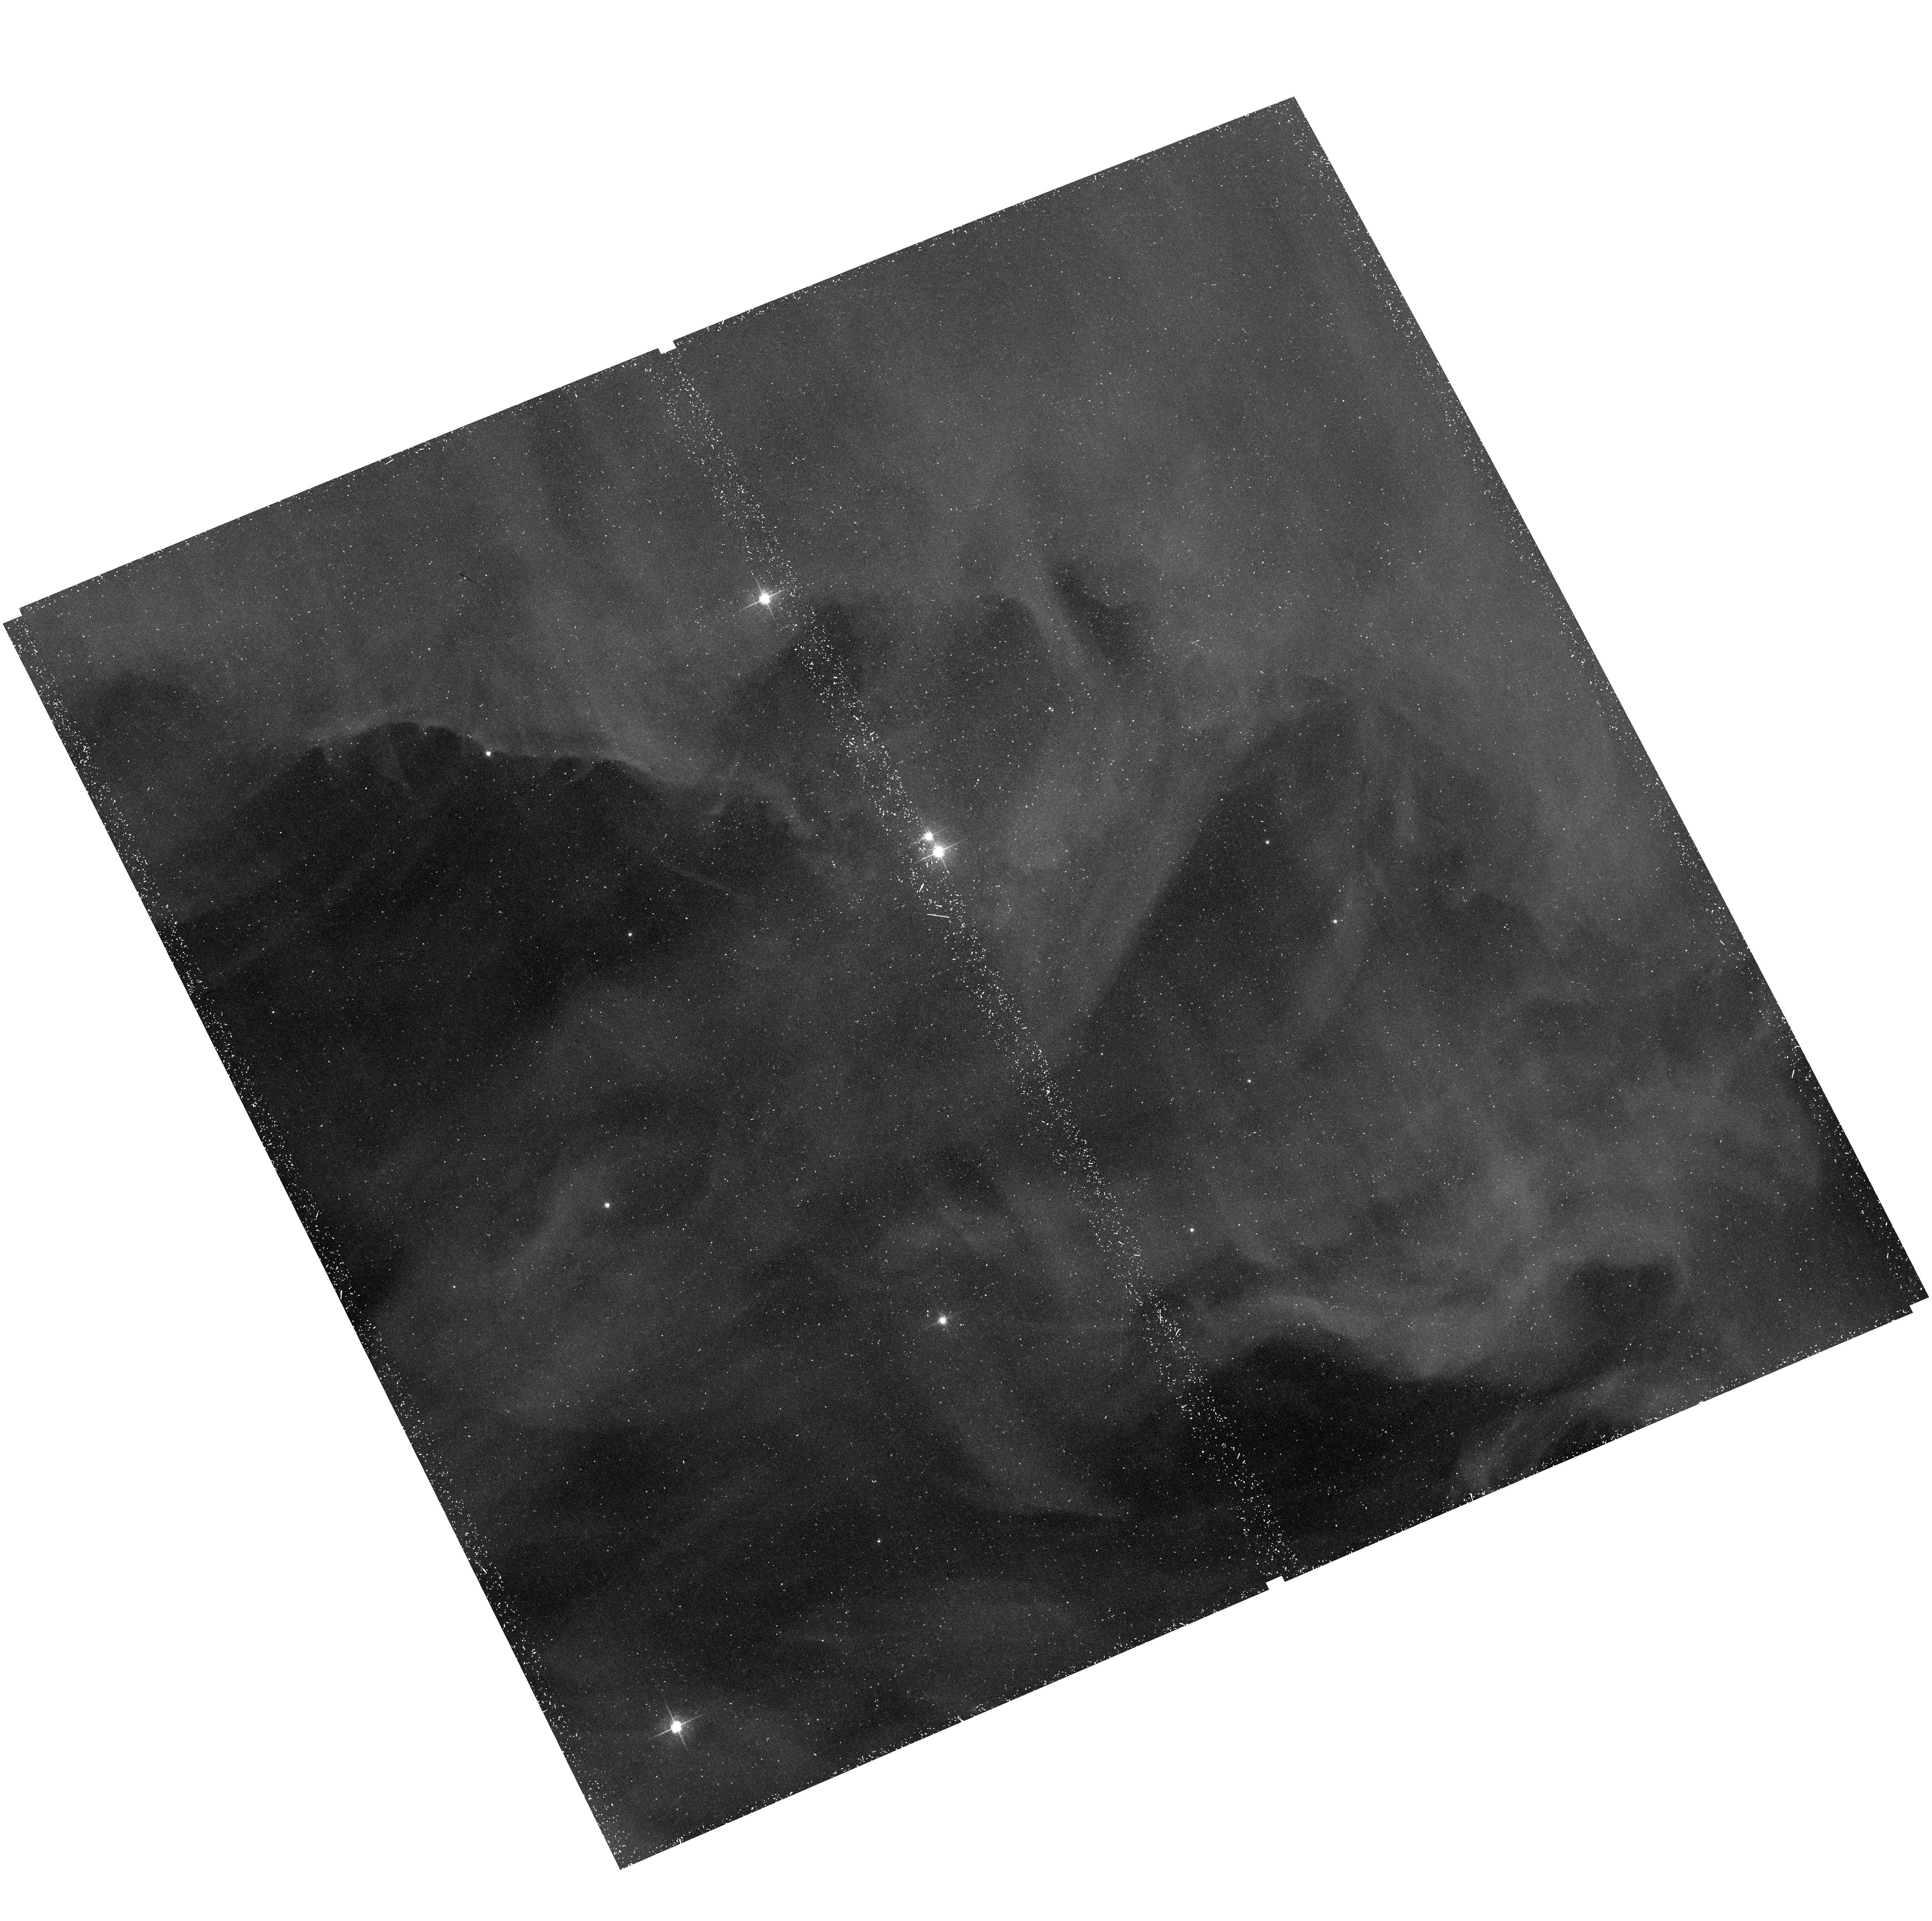
Target: NGC1977P2042
Instrument: ACS/WFC
Filter: F658N
Exposure: 41 min
Observation ID: hst_12250_05_acs_wfc_f658n_jbgv05

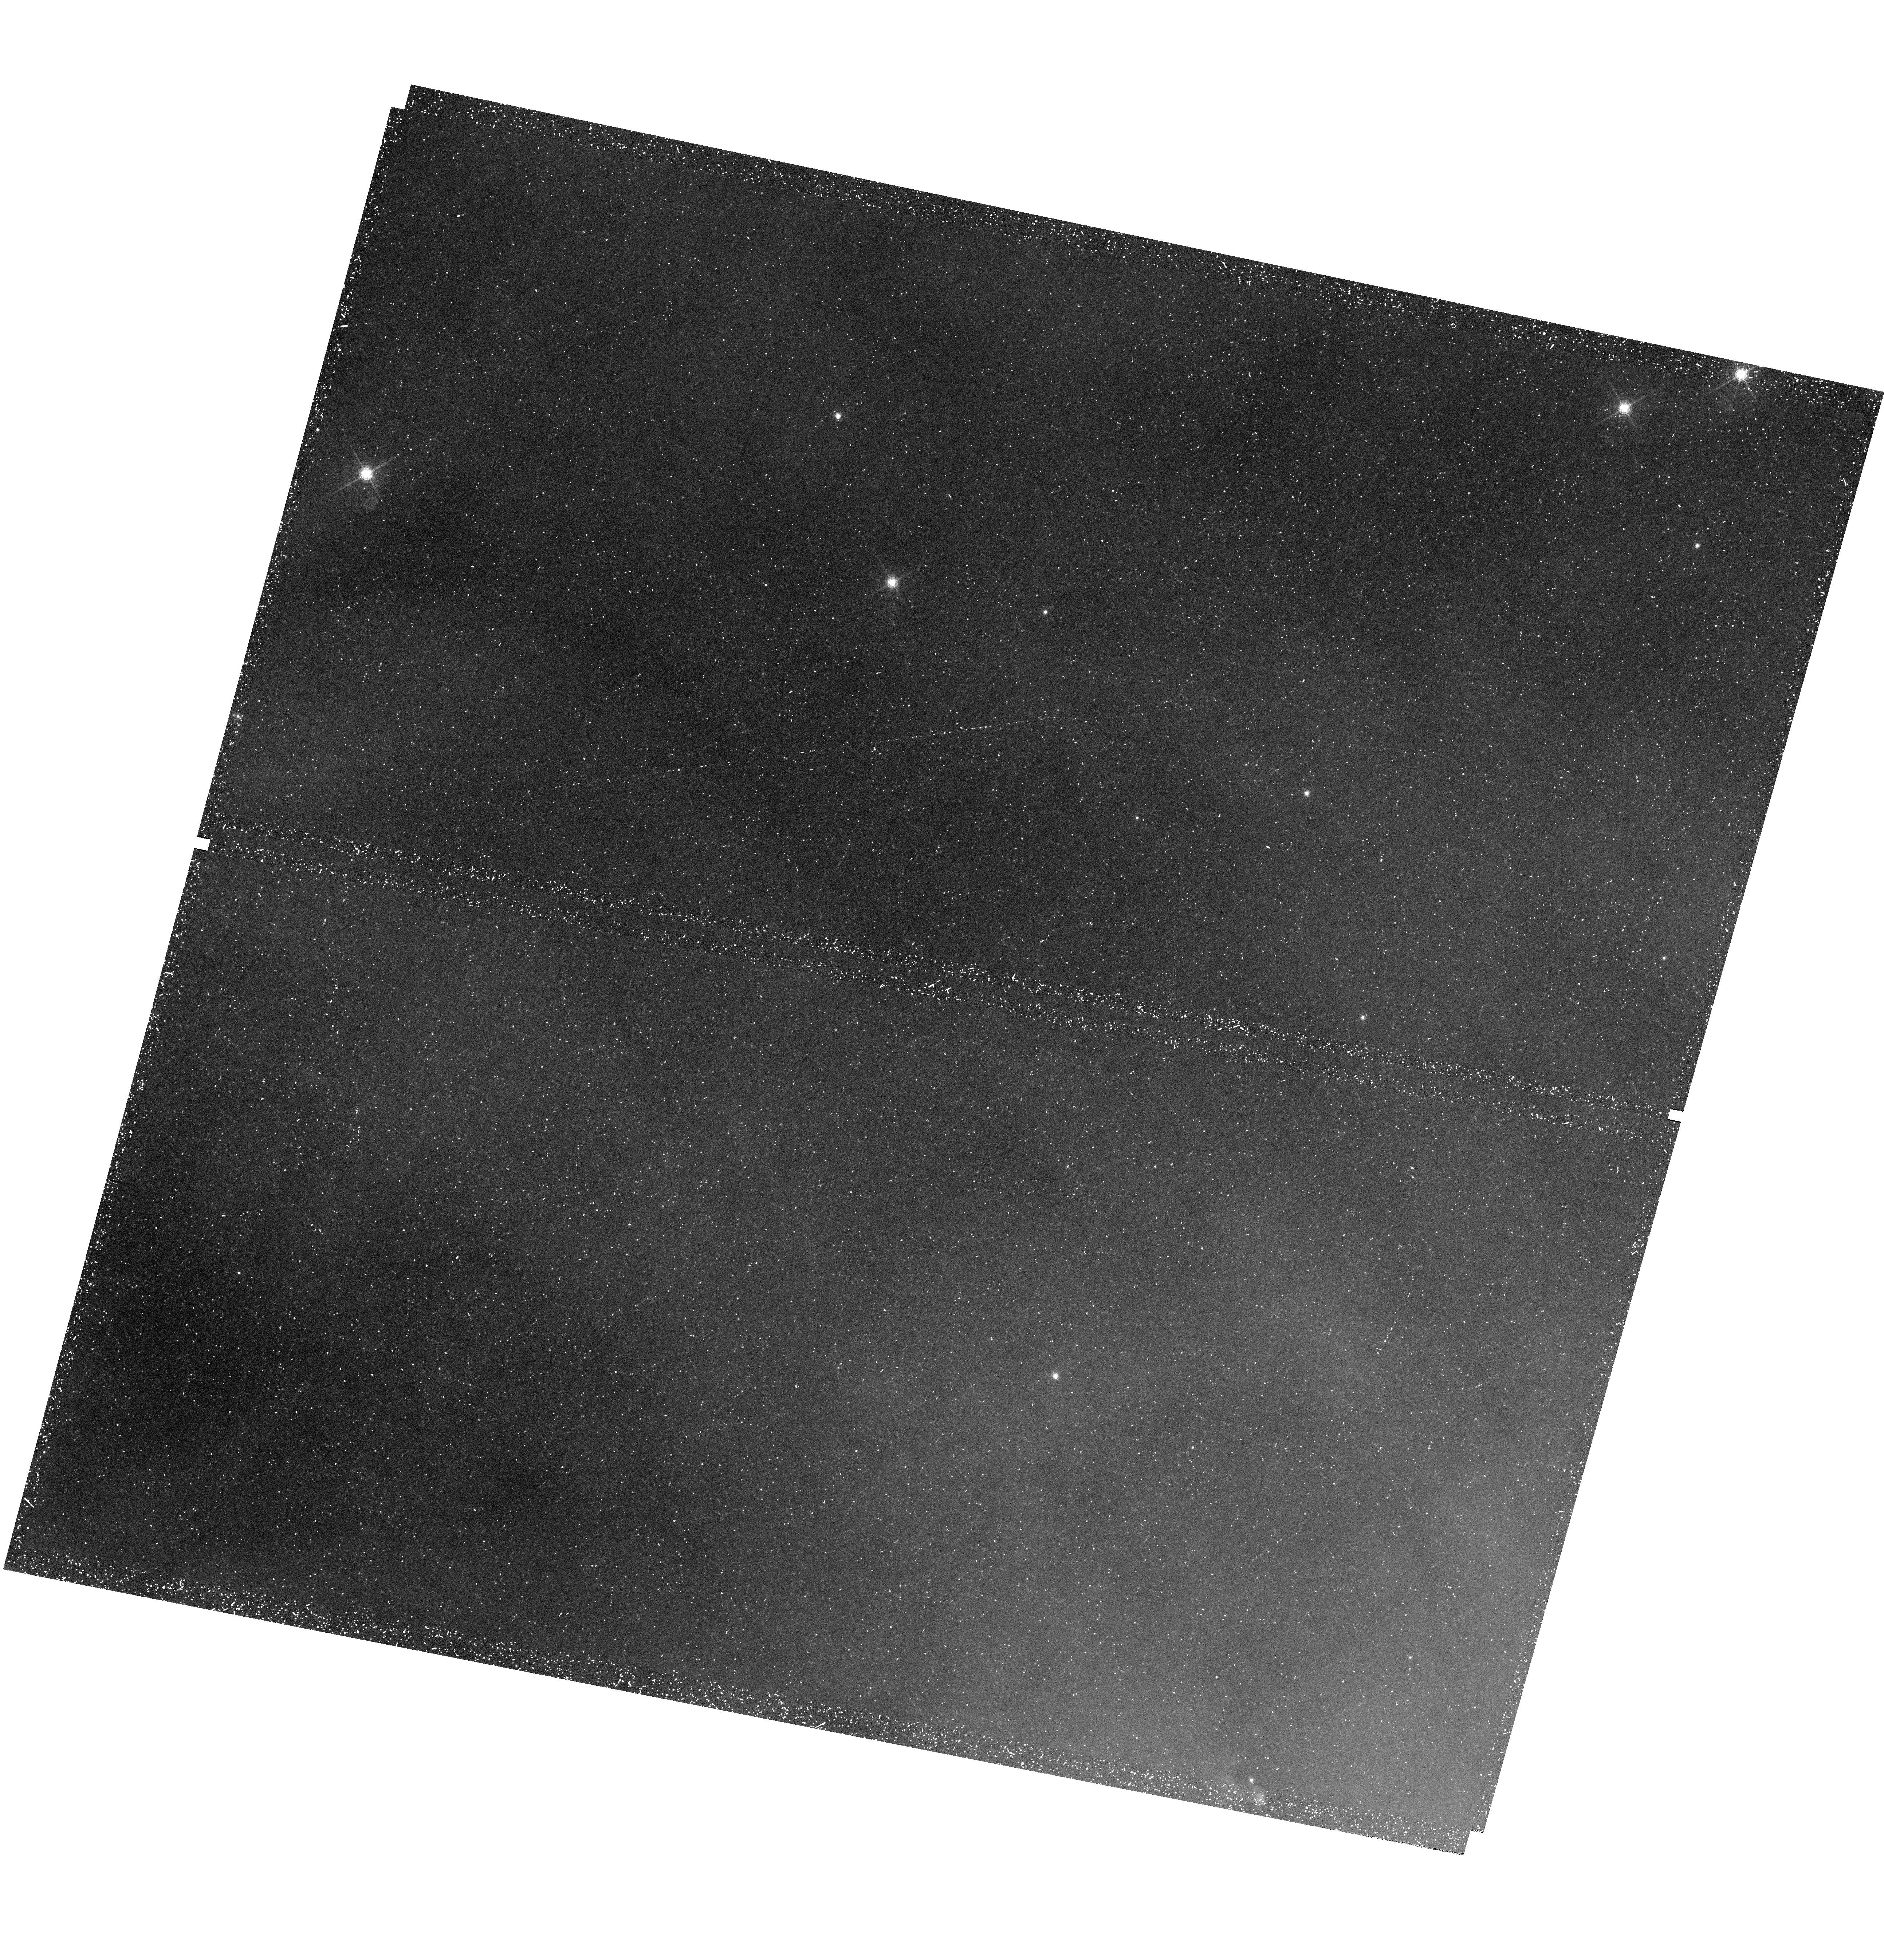
Target: NGC1977HH45B
Instrument: WFC3/UVIS
Filter: F656N
Exposure: 45 min
Observation ID: hst_12250_06_wfc3_uvis_f656n_ibgv06

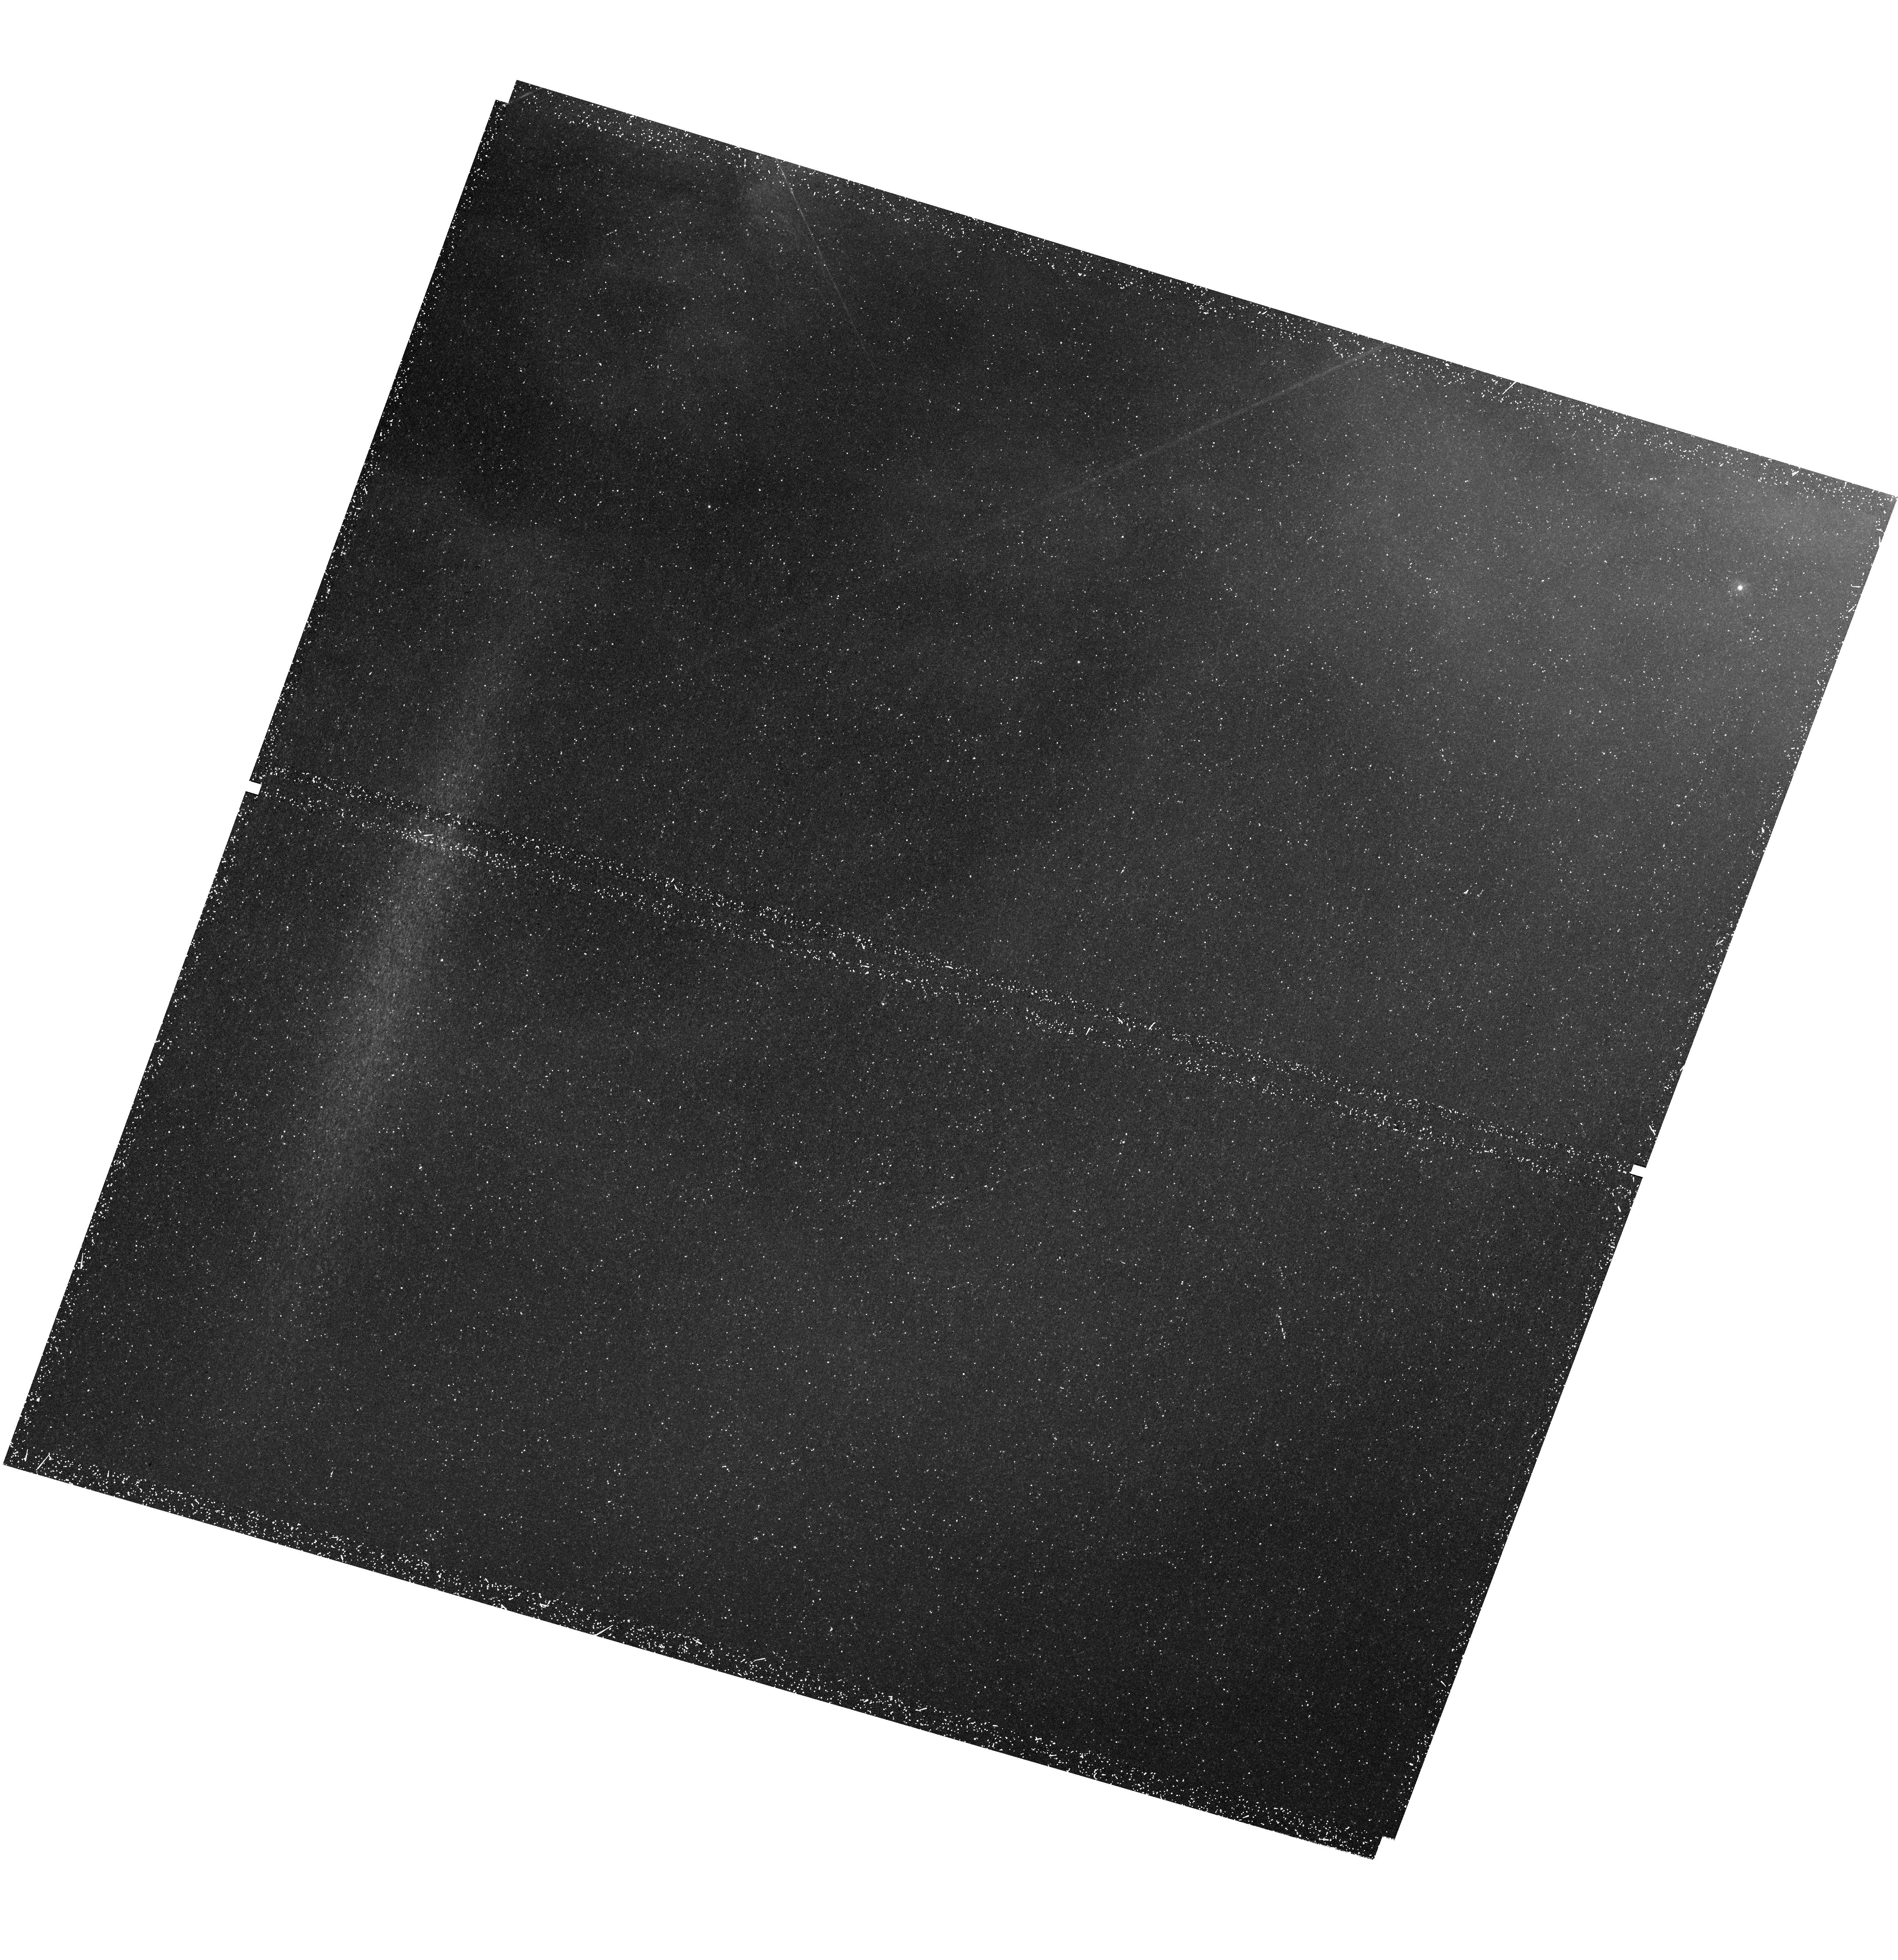
Target: NGC1977HH45
Instrument: WFC3/UVIS
Filter: F280N
Exposure: 45 min
Observation ID: hst_12250_04_wfc3_uvis_f280n_ibgv04

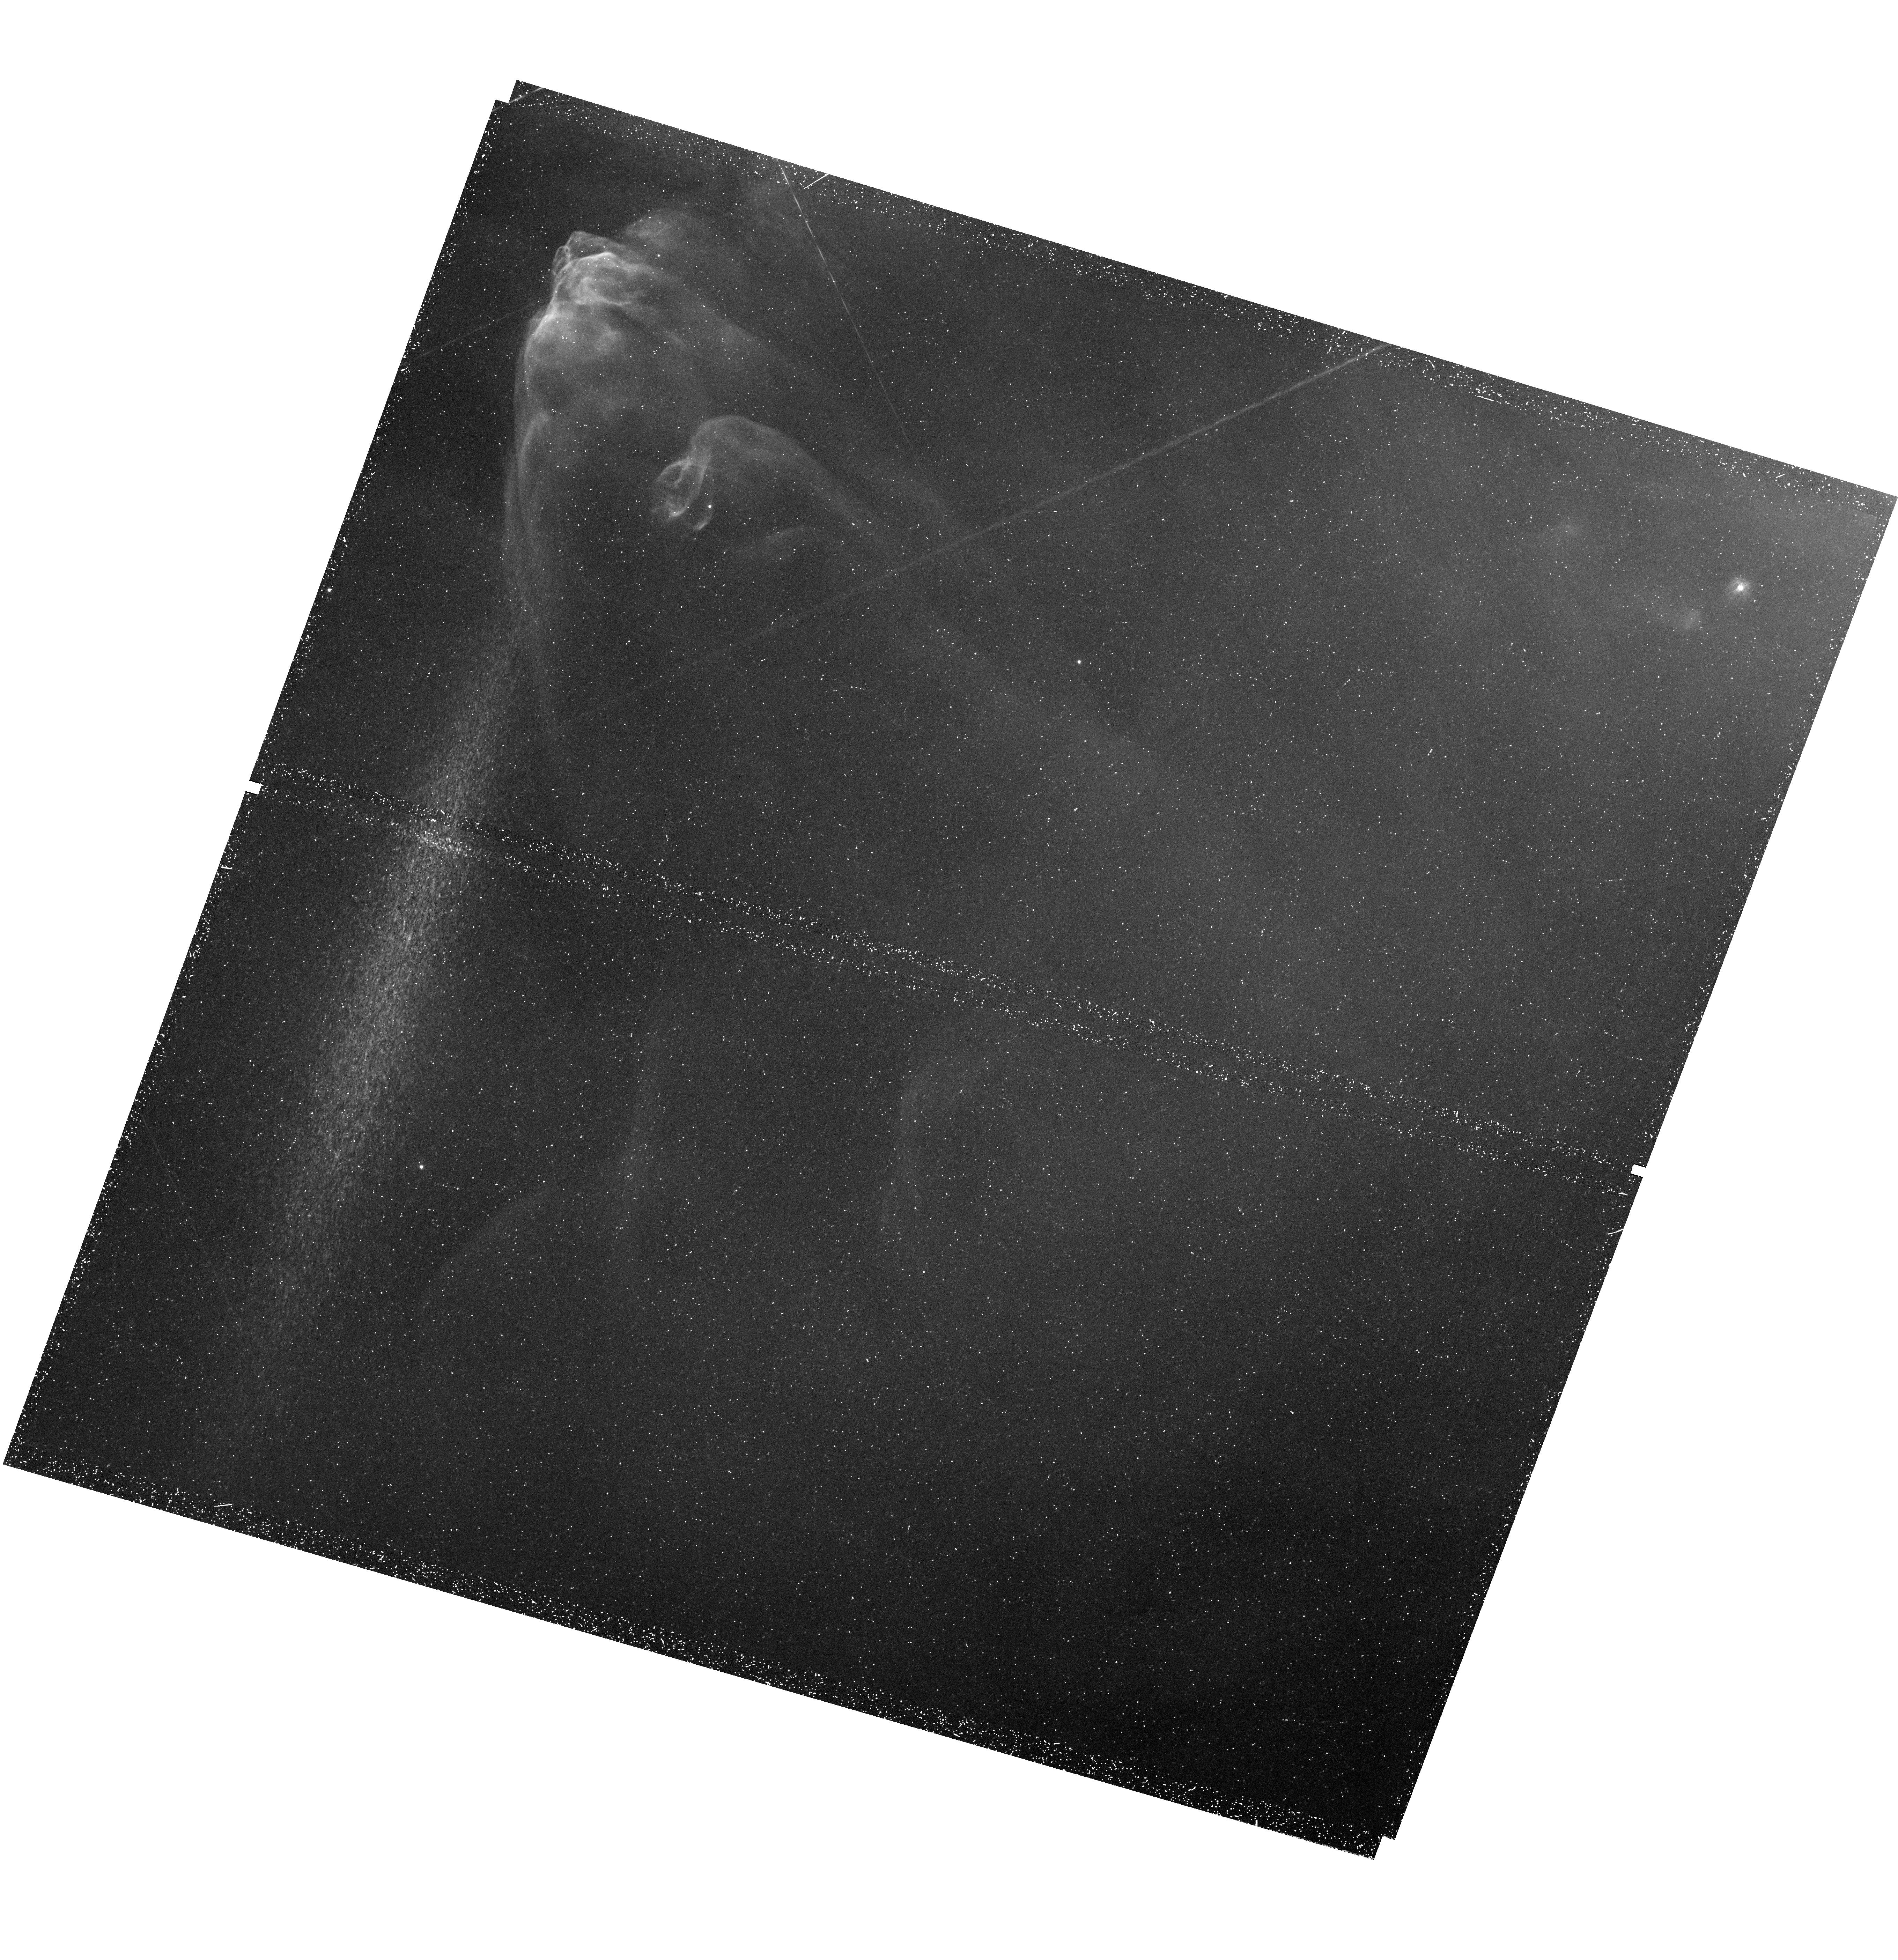
Target: NGC1977HH45
Instrument: WFC3/UVIS
Filter: F373N
Exposure: 45 min
Observation ID: hst_12250_05_wfc3_uvis_f373n_ibgv05

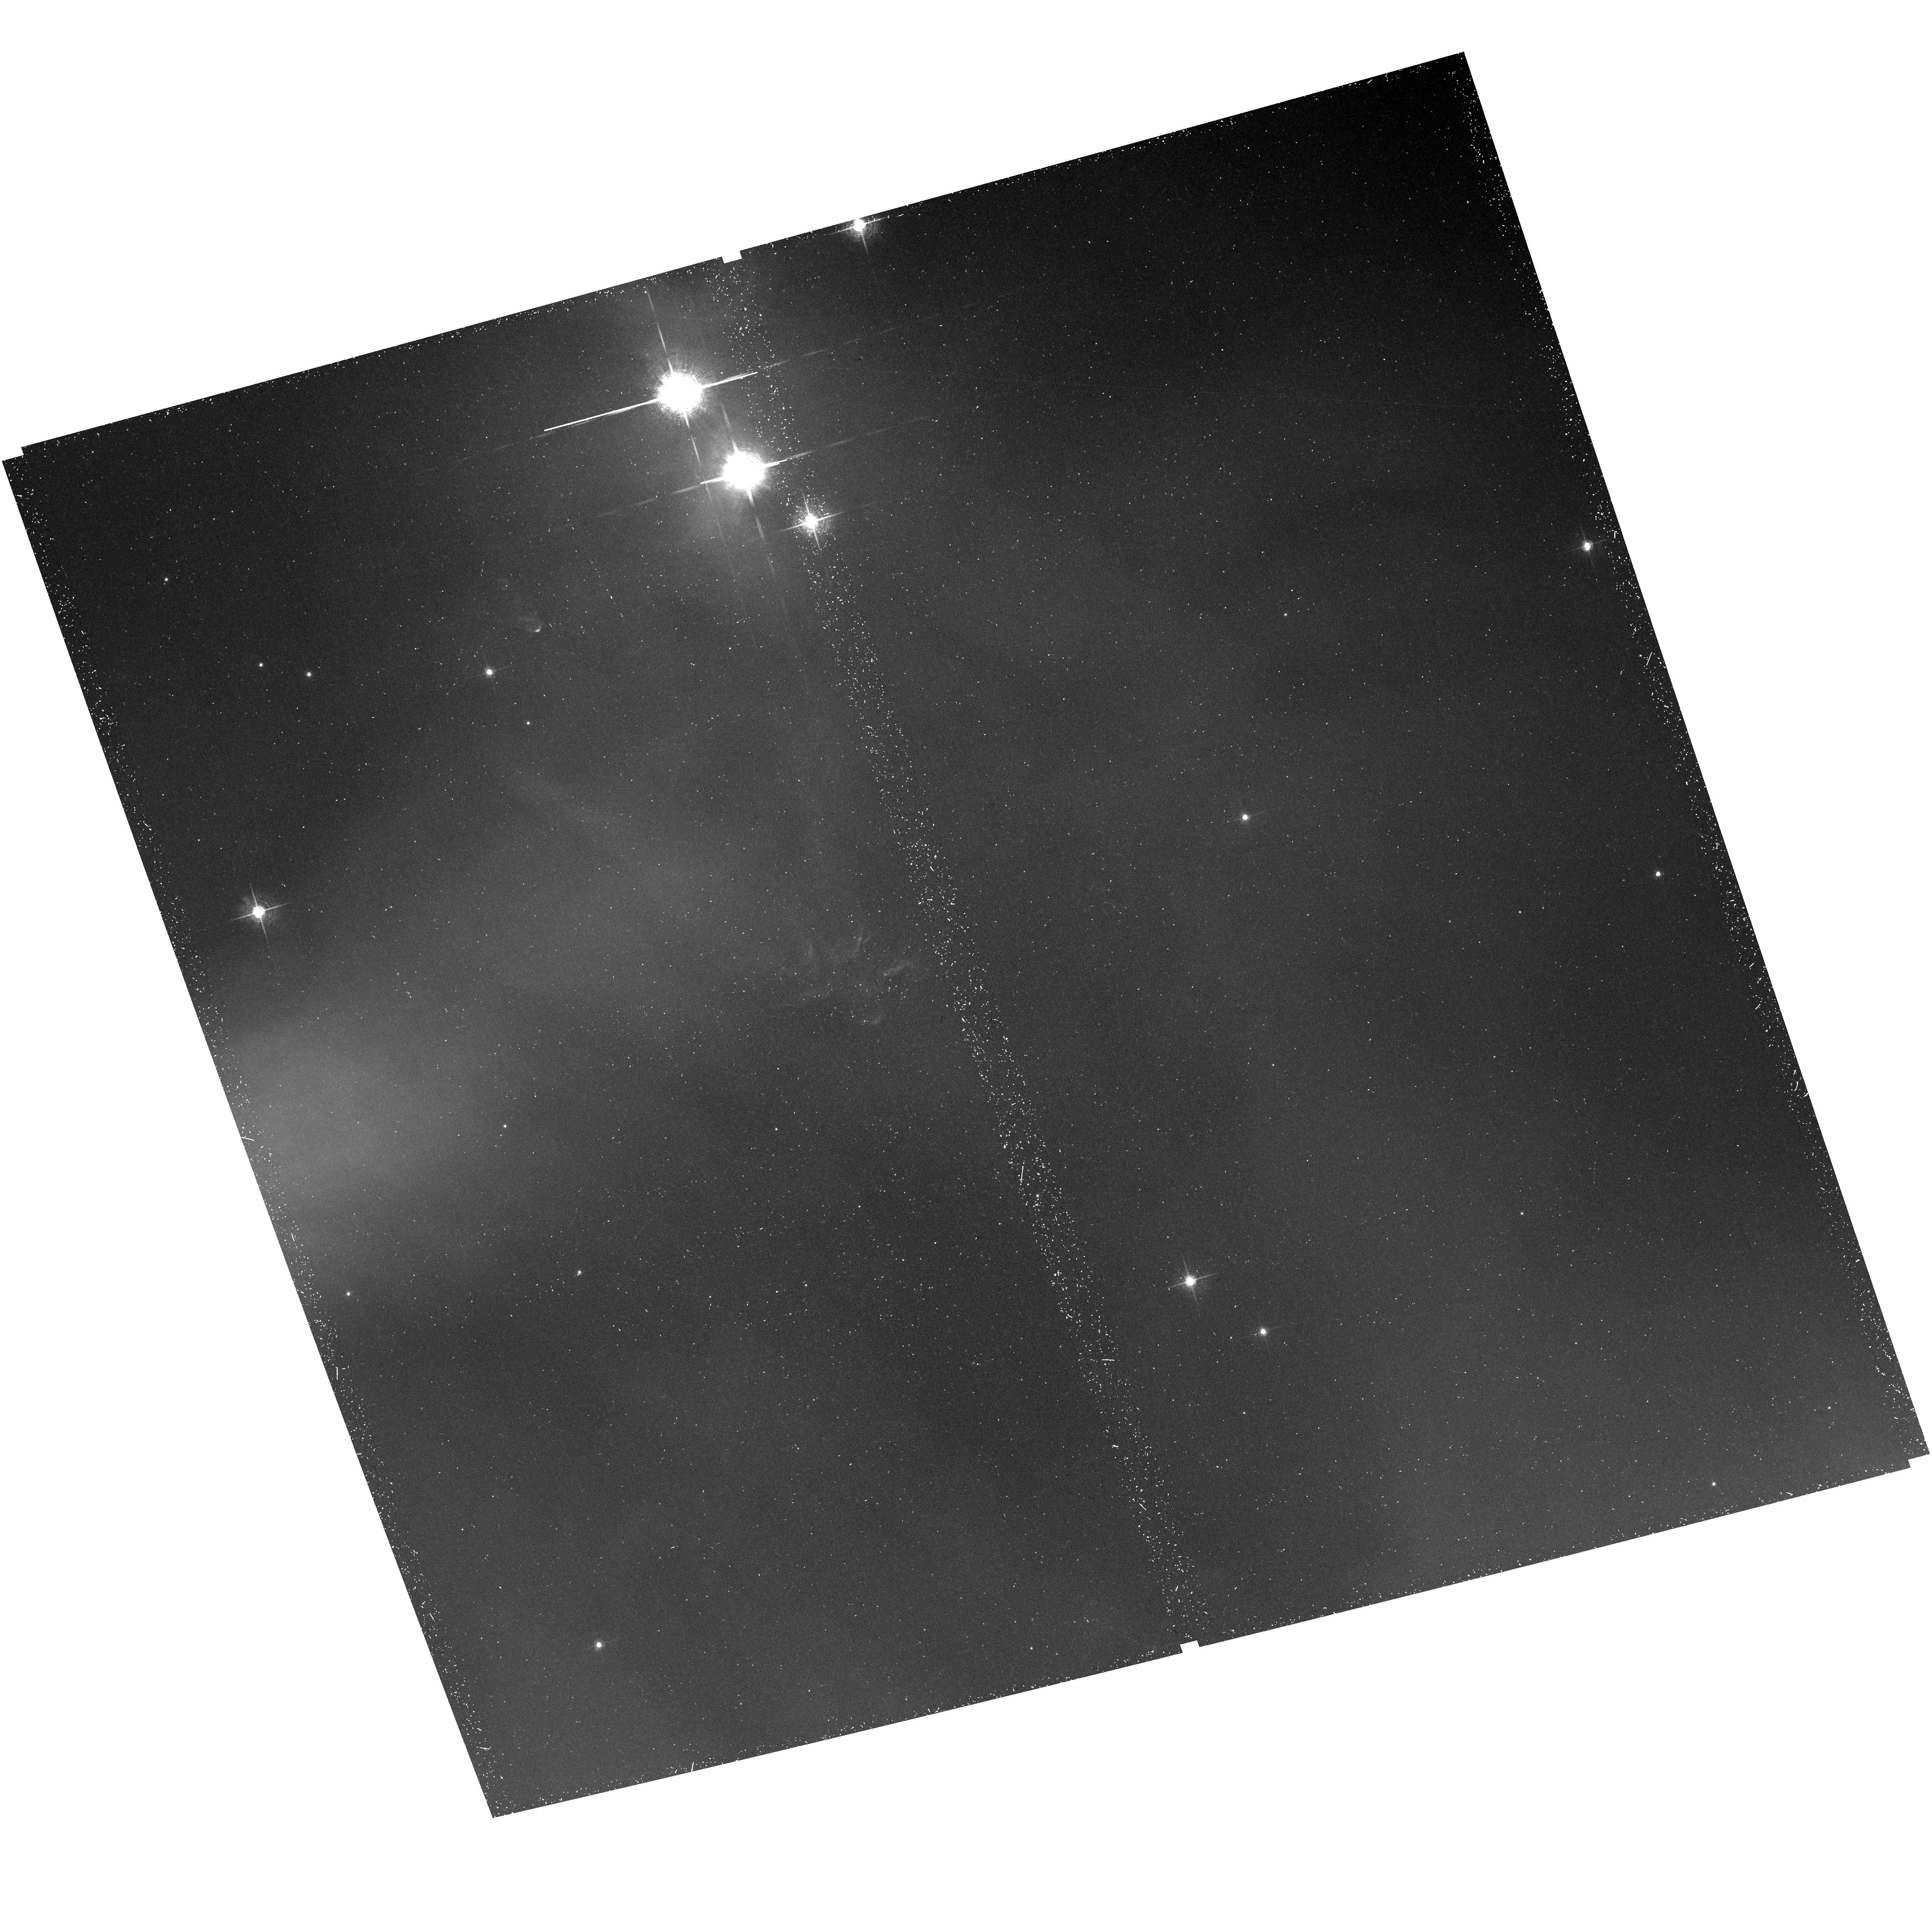
Target: NGC1977P2042
Instrument: ACS/WFC
Filter: F658N
Exposure: 41 min
Observation ID: hst_12250_01_acs_wfc_f658n_jbgv01

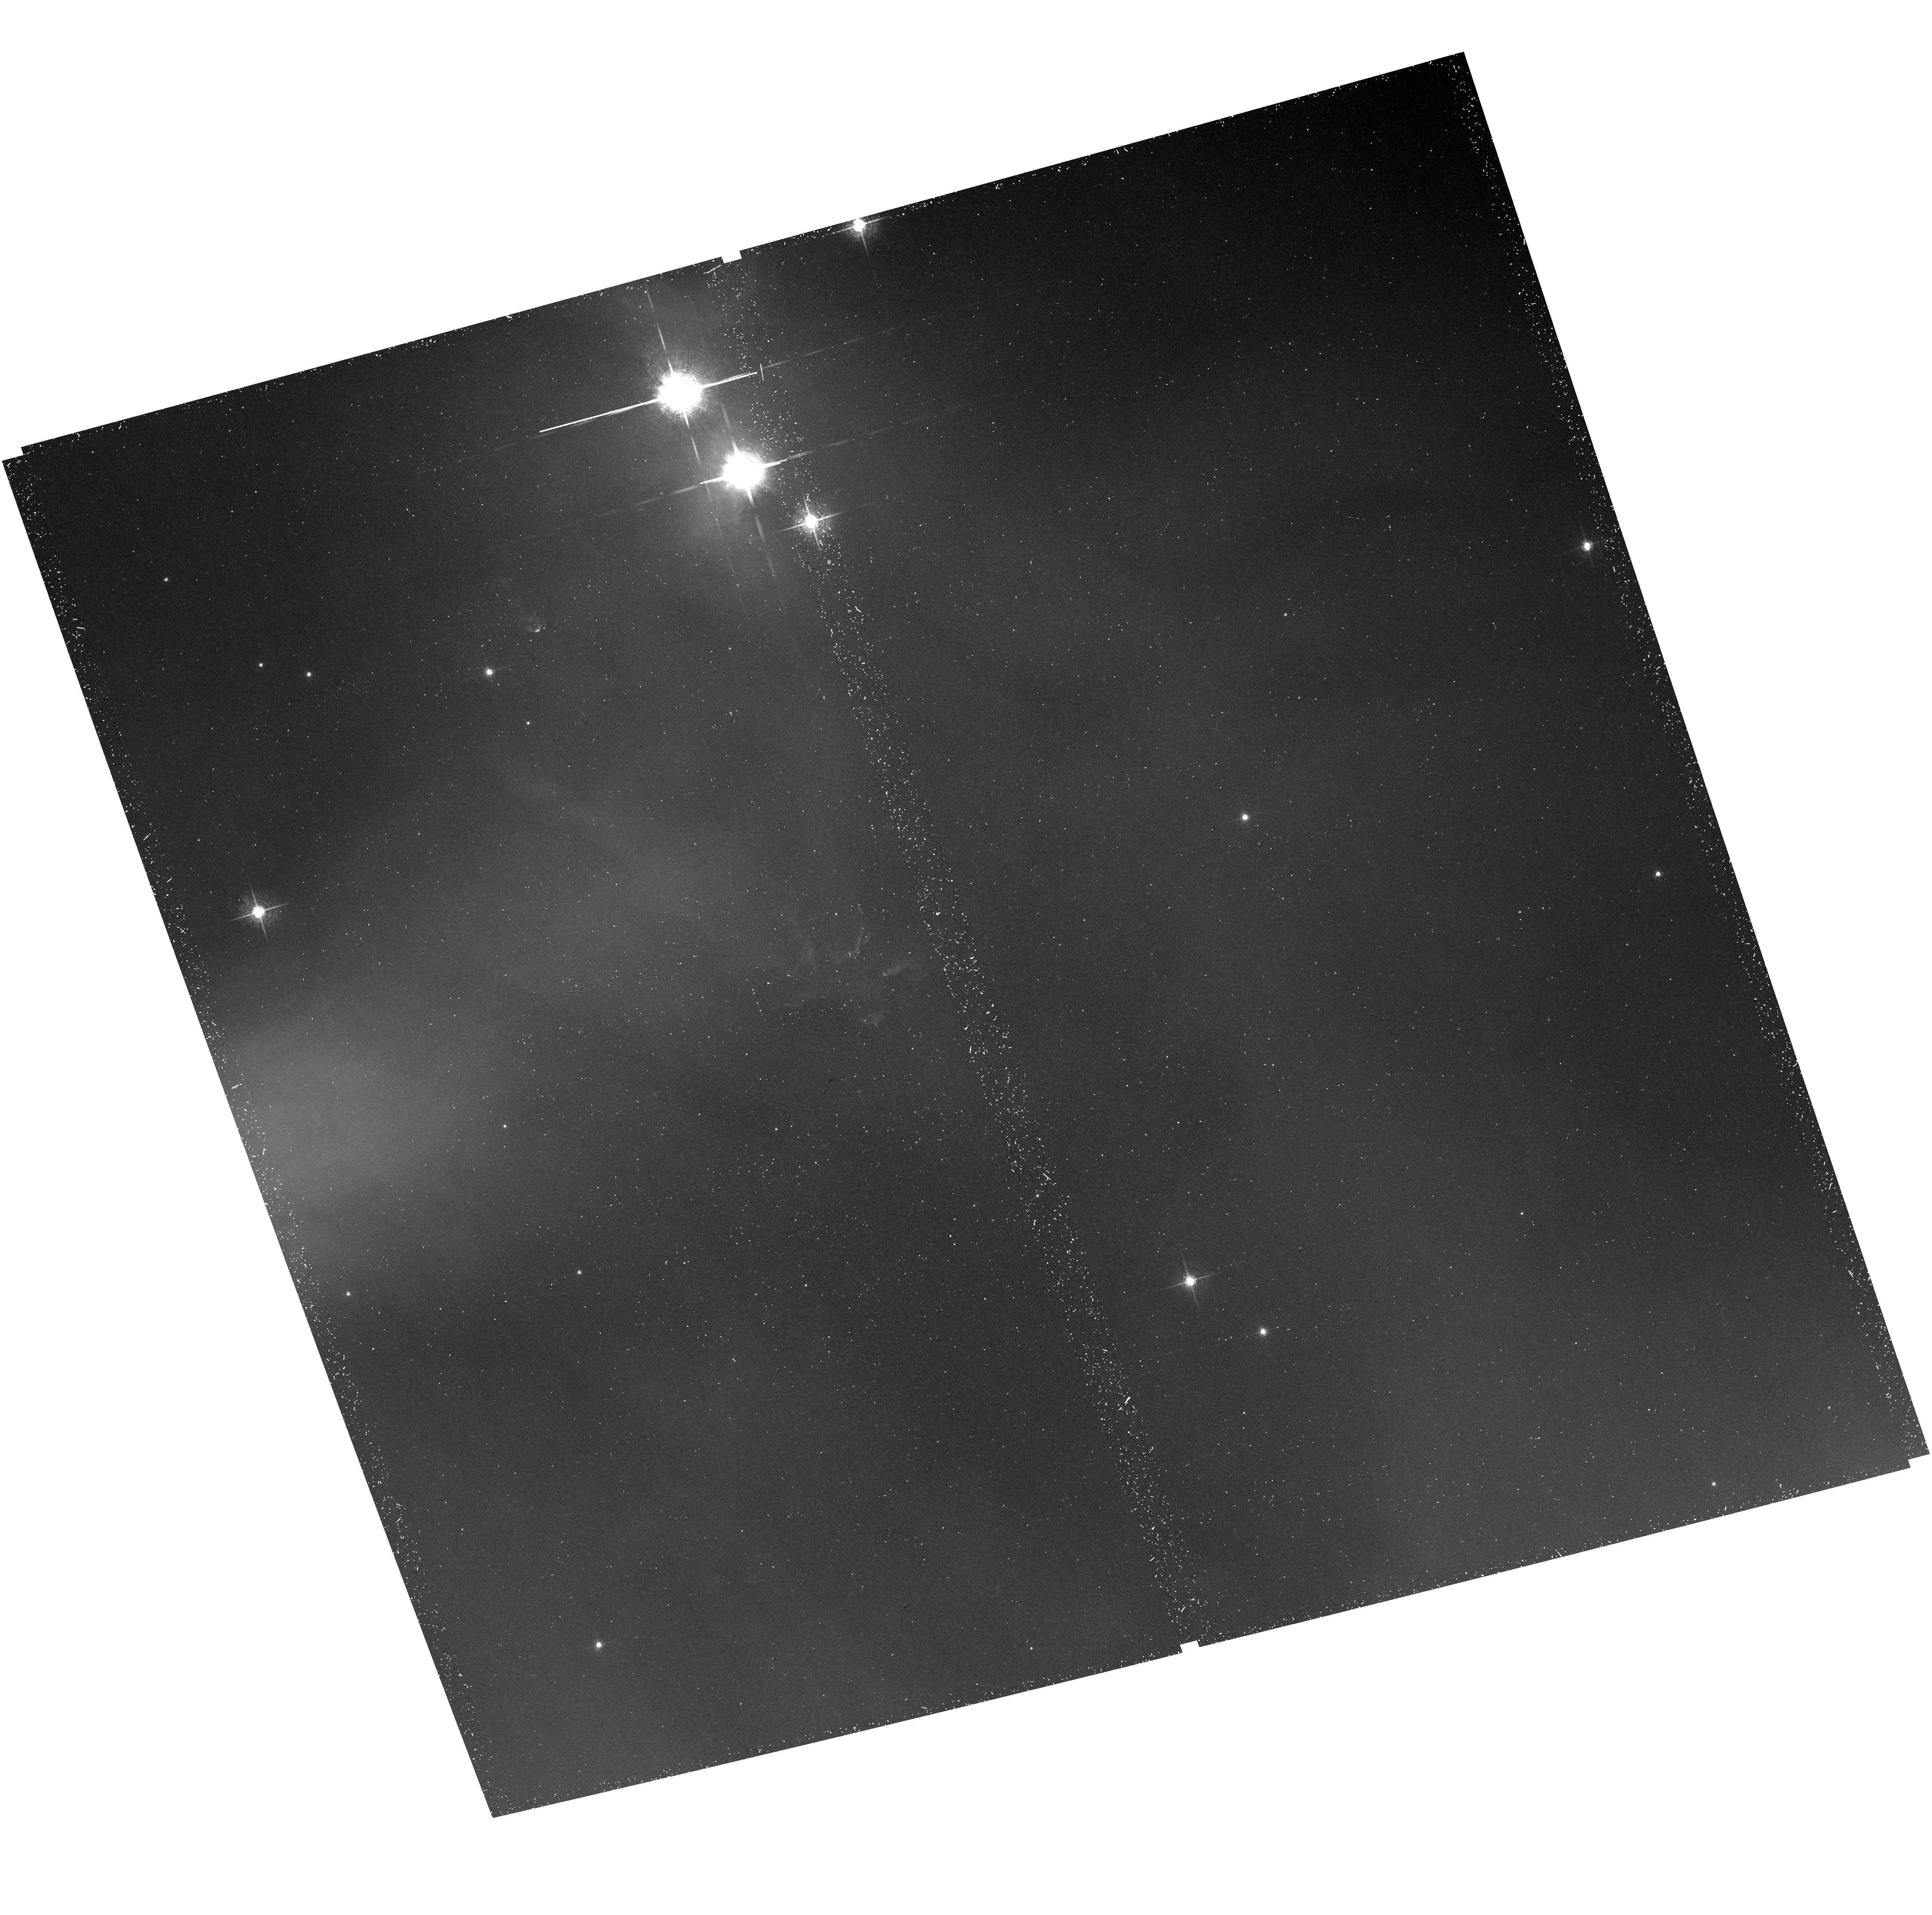
Target: NGC1977P2042
Instrument: ACS/WFC
Filter: F658N
Exposure: 41 min
Observation ID: hst_12250_02_acs_wfc_f658n_jbgv02

Irradiated Jets and Proplyds in NGC 1977, Orion Nebulas Cousin (PI: Bally, John)

We propose to use WFC3 and coordinated parallel observations with ACS to study a cluster of irradiated jets, photo-ablating disks (proplyds), and clouds in the low excitation HII region NGC 1977. Located 30? north of the Orion Nebula at a distance of about 410 pc , NGC 1977 contains over 100 young stellar objects identified by Spitzer and a half-dozen outflows found on ground-based narrow-band H-alpha images. The star Parenago 2042 powers a knotty jet and a bipolar chain of bow shocks with a C-shaped bend indicating deflection by a side-wind. We will take advantage of the new WFC3 capability to image [MgII] and [OII], species that can outshine H?alpha in UV-dominated shocked environments, to study the structure and excitation conditions in these jets with unprecedented resolution. H-alpha observations with WFC3, and ACS in coordinated parallel mode, will be used to study giant proplyds detected in ground-based images, to search for embedded protoplanetary disks, and to find additional proplyds and micro-jets among the dozens of Spitzer-detected young stars in this field. NGC 1977 is an ideal laboratory for the study of disk survival and evolution in a soft-UV dominated environment lit up by an early B star. Disk sizes and ionization fronts are expected to be larger than in Orion. In the Orion Nebula, photo-ablating plasma flows from the ionization front towards our line-of-sight, making it difficult to determine the distance between any disk and the ionization front. In NGC 1977, the plasma flow is closer to the plane of the sky. Thus, for a constant velocity ionization front, the projected distance of a proplyd from the front is expected to be proportional of its UV exposure-time. A study of disk-size versus distance from the front can be related to the disk photo-erosion rate. This study will make important contributions to our understanding of the impacts of the environment on protostellar jet and proto-planetary disk evolution.